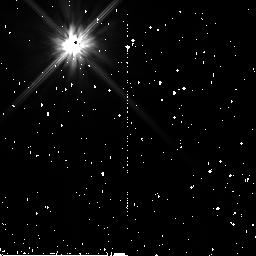
Target: HD124718. Instrument: NICMOS/NIC2. Filter: F110W. Exposure: 7 min. Observation ID: n8zu59010

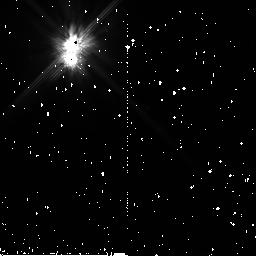
Target: HD150193. Instrument: NICMOS/NIC2. Filter: F110W. Exposure: 7 min. Observation ID: n8zu35010

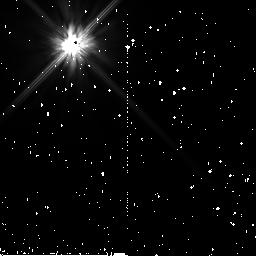
Target: PSF-2-K5. Instrument: NICMOS/NIC2. Filter: F110W. Exposure: 19 min. Observation ID: n8zu82020

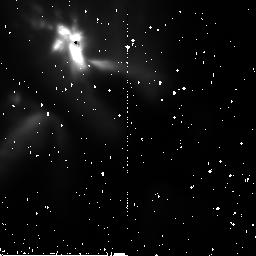
Target: RNO-91. Instrument: NICMOS/NIC2. Filter: F110W. Exposure: 7 min. Observation ID: n8zu1d010

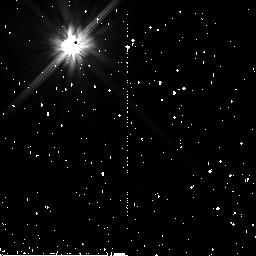
Target: HD143840. Instrument: NICMOS/NIC2. Filter: F110W. Exposure: 7 min. Observation ID: n8zu5c010

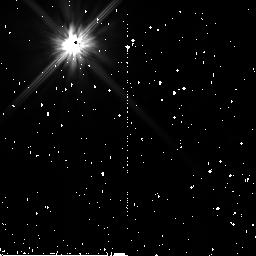
Target: HD72390. Instrument: NICMOS/NIC2. Filter: F110W. Exposure: 11 min. Observation ID: n8zu4e010

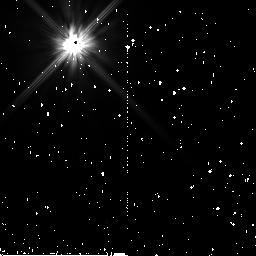
Target: HD220750. Instrument: NICMOS/NIC2. Filter: F110W. Exposure: 7 min. Observation ID: n8zu94010

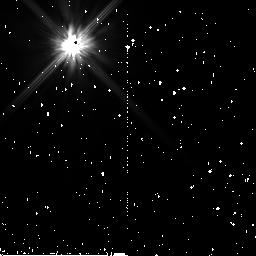
Target: HD38207. Instrument: NICMOS/NIC2. Filter: F110W. Exposure: 7 min. Observation ID: n8zu48010

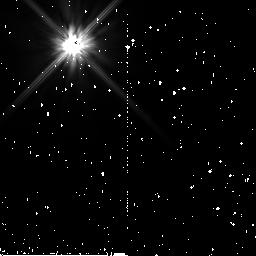
Target: HD211231. Instrument: NICMOS/NIC2. Filter: F110W. Exposure: 7 min. Observation ID: n8zu71010

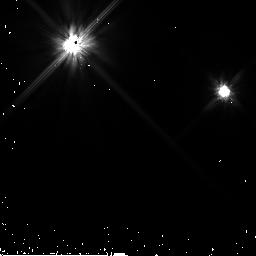
Target: HD83870. Instrument: NICMOS/NIC2. Filter: F110W. Exposure: 4 min. Observation ID: n8zu62030

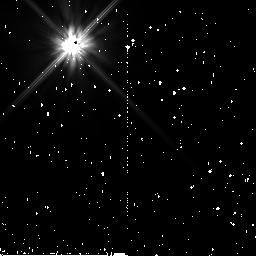
Target: PSF-4-A1. Instrument: NICMOS/NIC2. Filter: F110W. Exposure: 37 min. Observation ID: n8zu84010

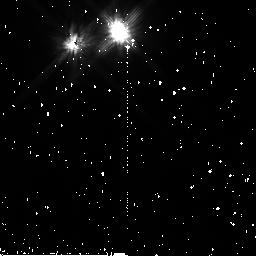
Target: UZ-TAU-E. Instrument: NICMOS/NIC2. Filter: F110W. Exposure: 7 min. Observation ID: n8zu0e010

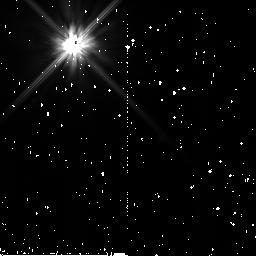
Target: HD35841. Instrument: NICMOS/NIC2. Filter: F110W. Exposure: 7 min. Observation ID: n8zu53010

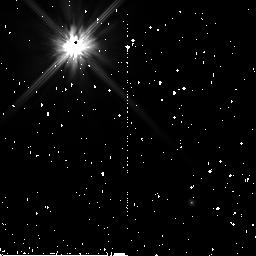
Target: MWC-480. Instrument: NICMOS/NIC2. Filter: F110W. Exposure: 7 min. Observation ID: n8zu23010

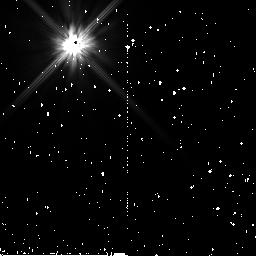
Target: HD221853. Instrument: NICMOS/NIC2. Filter: F110W. Exposure: 7 min. Observation ID: n8zu76010

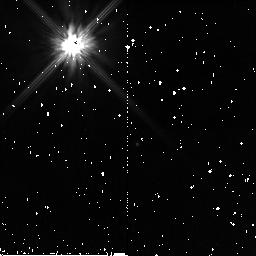
Target: CY-TAU. Instrument: NICMOS/NIC2. Filter: F110W. Exposure: 7 min. Observation ID: n8zu22010

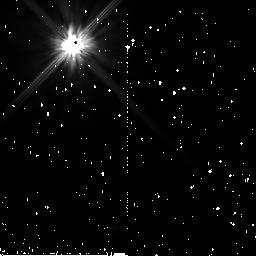
Target: HD34739. Instrument: NICMOS/NIC2. Filter: F110W. Exposure: 11 min. Observation ID: n8zu46010

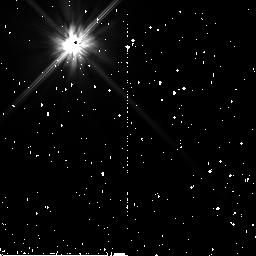
Target: HD107146. Instrument: NICMOS/NIC2. Filter: F110W. Exposure: 7 min. Observation ID: n8zu57010

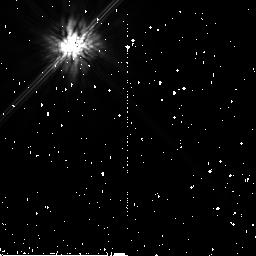
Target: PSF-5-K0. Instrument: NICMOS/NIC2. Filter: F160W. Exposure: 19 min. Observation ID: n8zu85010

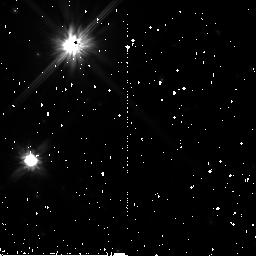
Target: HD169142. Instrument: NICMOS/NIC2. Filter: F110W. Exposure: 7 min. Observation ID: n8zu34010

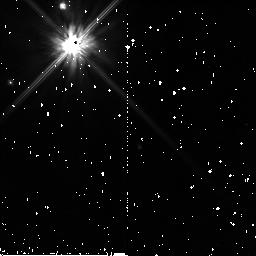
Target: BP-TAU. Instrument: NICMOS/NIC2. Filter: F110W. Exposure: 7 min. Observation ID: n8zu0b010

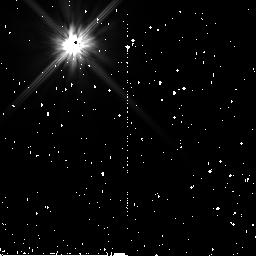
Target: HD30447. Instrument: NICMOS/NIC2. Filter: F110W. Exposure: 7 min. Observation ID: n8zu4b010

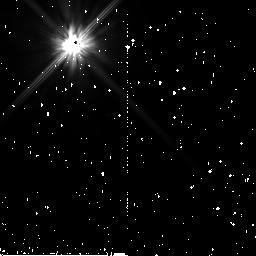
Target: HD181327. Instrument: NICMOS/NIC2. Filter: F110W. Exposure: 11 min. Observation ID: n8zu68010

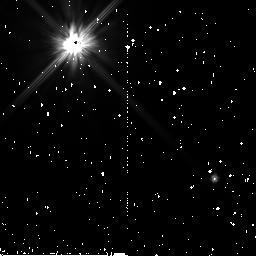
Target: HD164249. Instrument: NICMOS/NIC2. Filter: F110W. Exposure: 11 min. Observation ID: n8zu66010

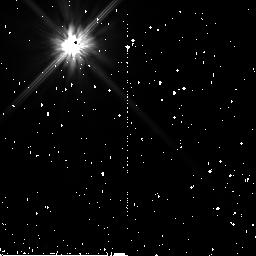
Target: HD142666. Instrument: NICMOS/NIC2. Filter: F110W. Exposure: 7 min. Observation ID: n8zu2b010

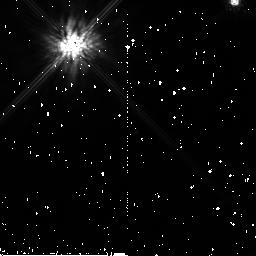
Target: DL-TAU. Instrument: NICMOS/NIC2. Filter: F160W. Exposure: 7 min. Observation ID: n8zu25010

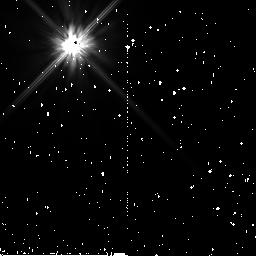
Target: SAO93101. Instrument: NICMOS/NIC2. Filter: F110W. Exposure: 7 min. Observation ID: n8zu3d010

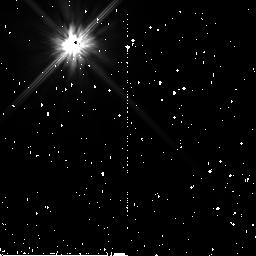
Target: HD92945. Instrument: NICMOS/NIC2. Filter: F110W. Exposure: 7 min. Observation ID: n8zu64010

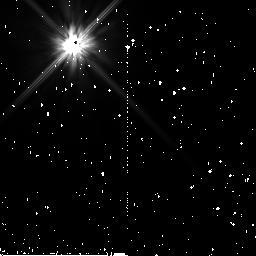
Target: HD22128. Instrument: NICMOS/NIC2. Filter: F110W. Exposure: 7 min. Observation ID: n8zu41010

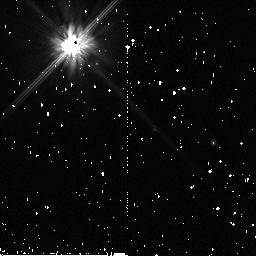
Target: DQ-TAU. Instrument: NICMOS/NIC2. Filter: F110W. Exposure: 7 min. Observation ID: n8zu02010

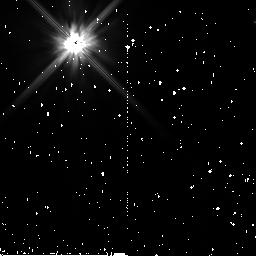
Target: HD185053. Instrument: NICMOS/NIC2. Filter: F110W. Exposure: 11 min. Observation ID: n8zu69010

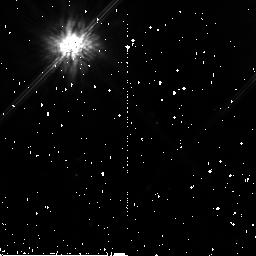
Target: SZ-82. Instrument: NICMOS/NIC2. Filter: F160W. Exposure: 7 min. Observation ID: n8zu11010

Solar Systems In Formation:  A NICMOS Coronagraphic Survey of Protoplanetary and Debris Disks (PI: Schneider, Glenn)

Until recently, despite decades of concerted effort applied to understanding the formation processes that gave birth to our solar system, the detailed morphology of circumstellar material that must eventually form planets has been virtually impossible to discern. The advent of high contrast, coronagraphic imaging as implemented with the instruments aboard HST has dramatically enhanced our understanding of natal planetary system formation. Even so, only a handful of evolved disks (~ 1 Myr and older) have been imaged and spatially resolved in light scattered from their constituent grains. To elucidate the physical processes and properties in potentially planet-forming circumstellar disks, and to understand the nature and evolution of their grains, a larger spatially resolved and photometrically reliable sample of such systems must be observed. Thus, we propose a highly sensitive circumstellar disk imaging survey of a well-defined and carefully selected sample of YSOs (1-10 Myr T Tau and HAeBe stars) and (> app 10 Myr) main sequence stars, to probe the posited epoch of planetary system formation, and to provide this critically needed imagery. Our resolved images will shed light on the spatial distributions of the dust in these thermally emissive disks. In combination with their long wavelength SEDs the physical properties of the grains will be discerned, or constrained by our photometrically accurate surface brightness sensitivity limits for faint disks which elude detection. Our sample builds on the success of the exploratory GTO 7233 program, using two-roll per orbit PSF-subtracted NICMOS coronagraphy to provide the highest detection sensitivity to the smallest disks around bright stars which can be imaged with HST. Our sample will discriminate between proposed evolutionary scenarios while providing a legacy of cataloged morphologies for interpreting mid- and far-IR SEDs that the recently launched Spitzer Space Telescope will deliver. This project cannot be done from the ground, and becomes untenable for HST after Cycle 13 under the anticipated use of two-gyro pointing control mode.